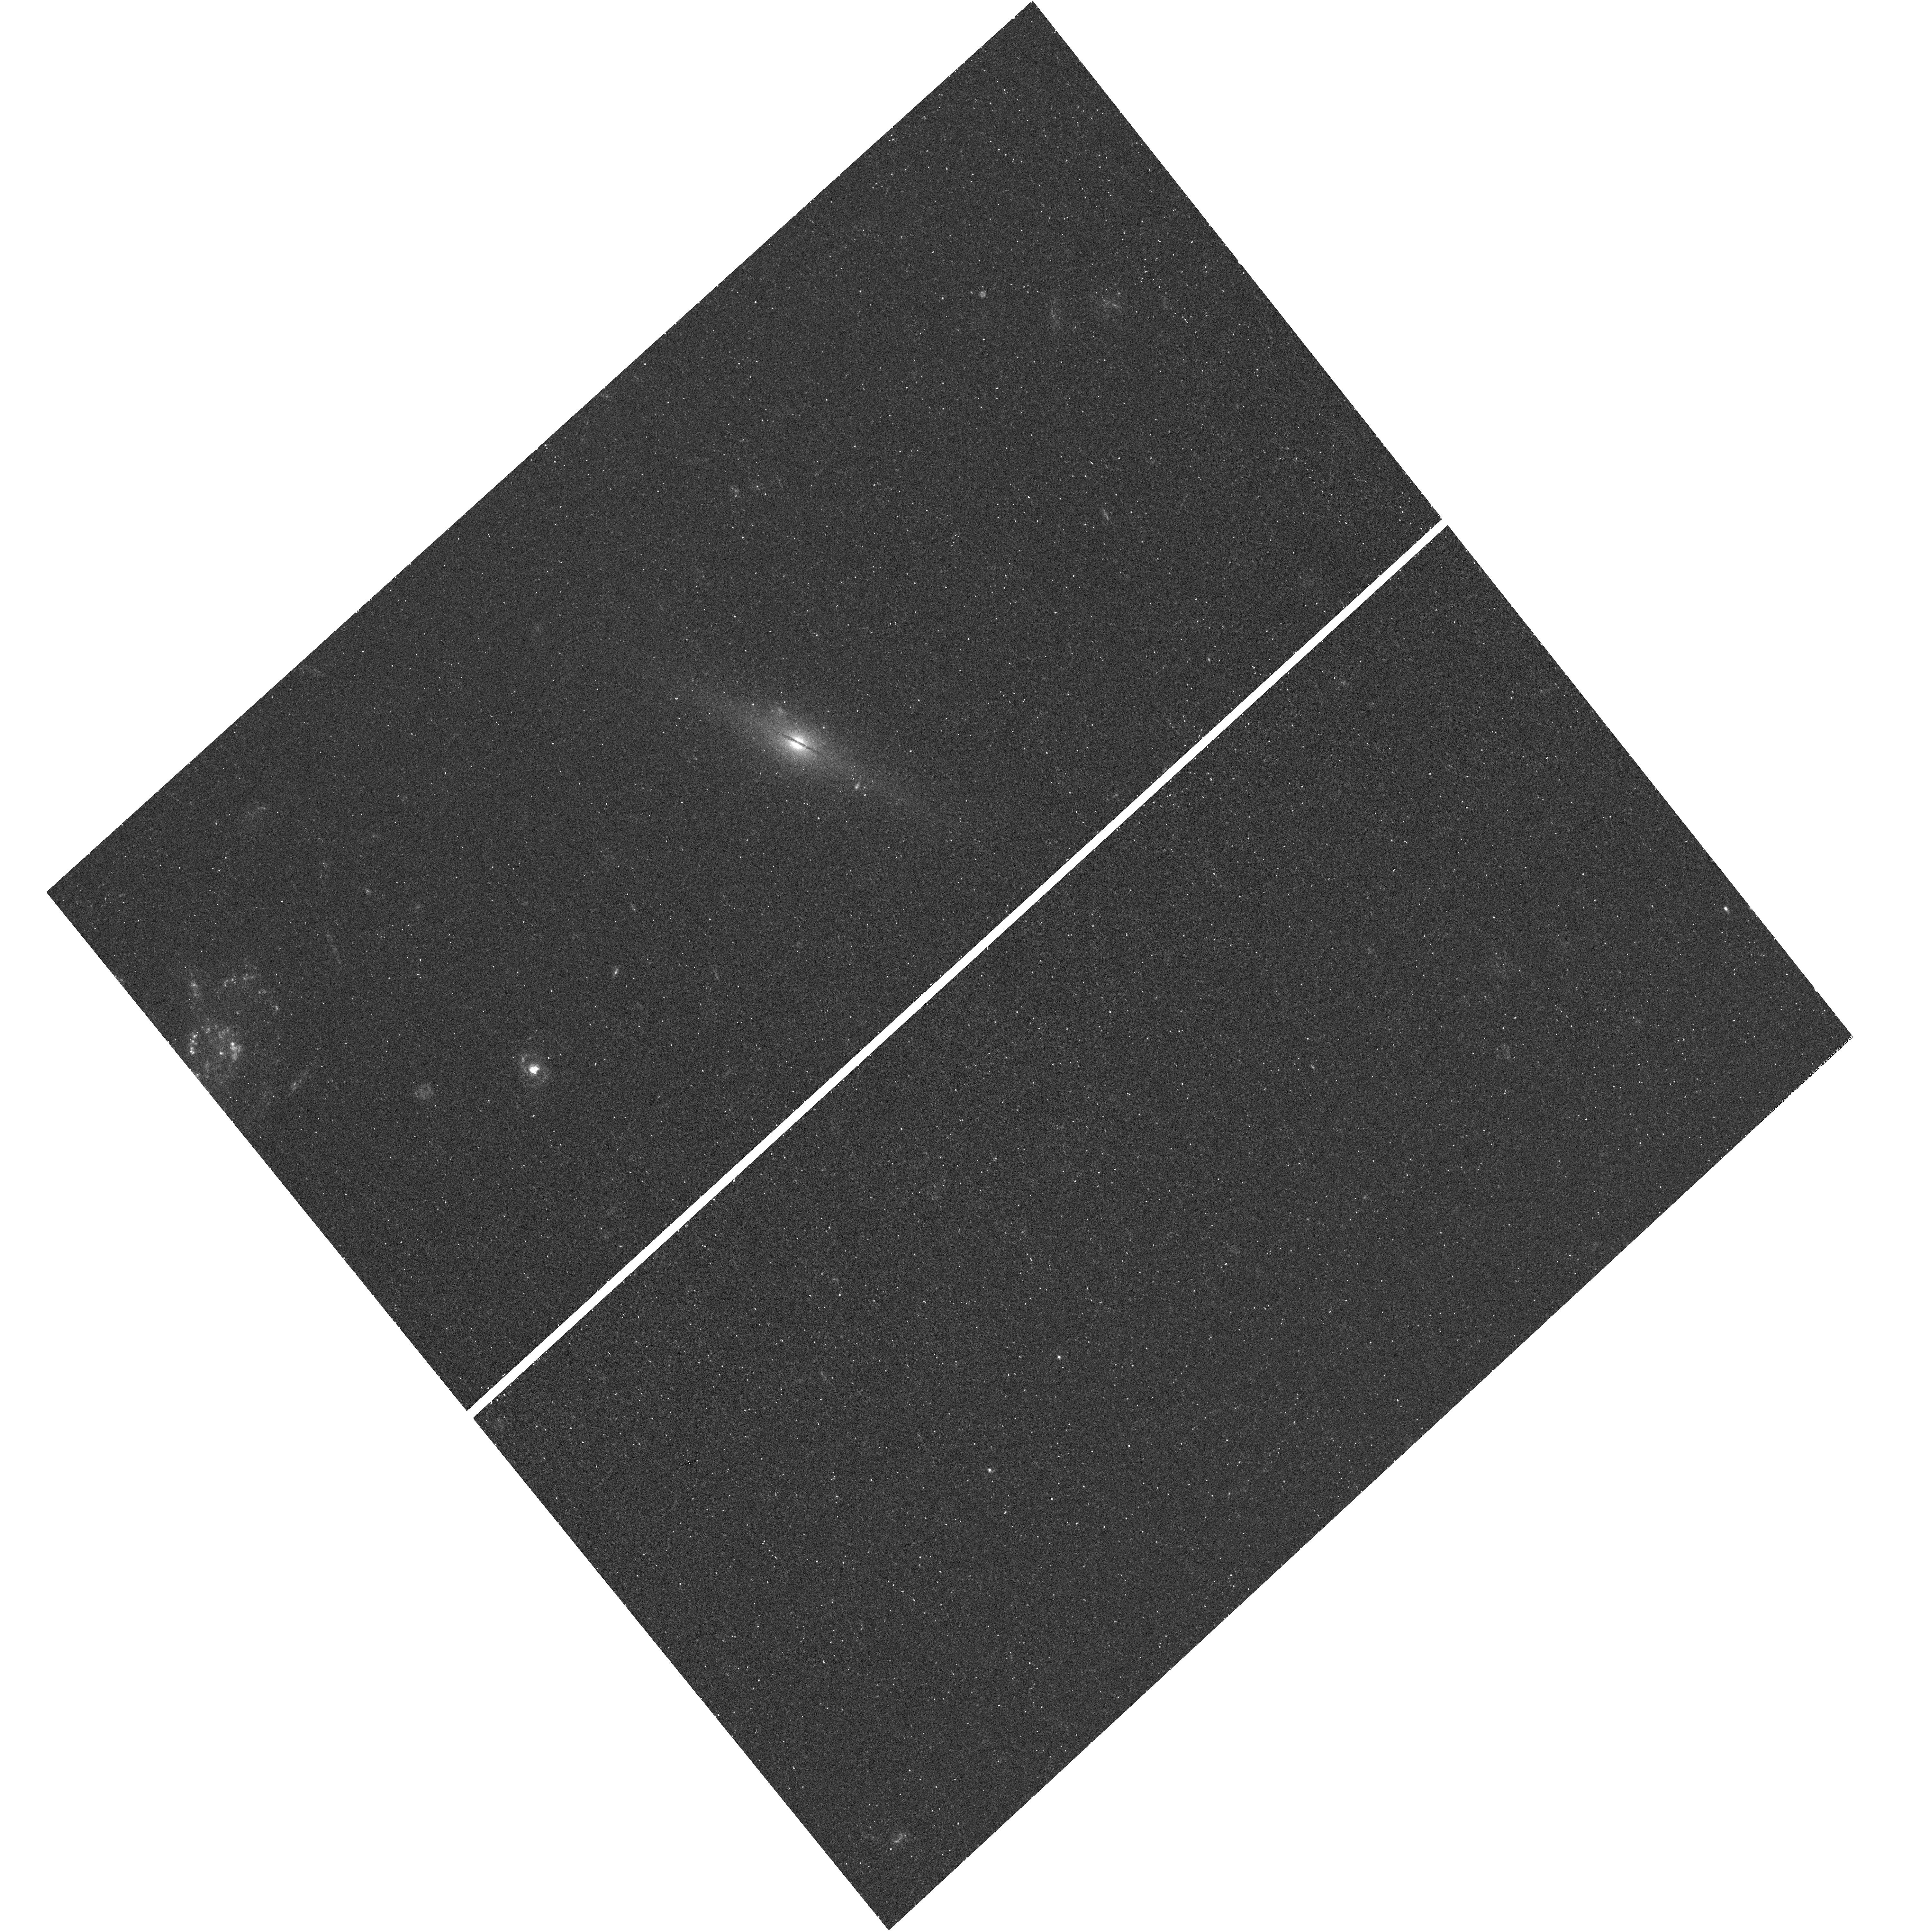
Target: HLX-1. Instrument: WFC3/UVIS. Filter: F300X. Exposure: 28 min. Observation ID: hst_12256_02_wfc3_uvis_f300x_ibix02

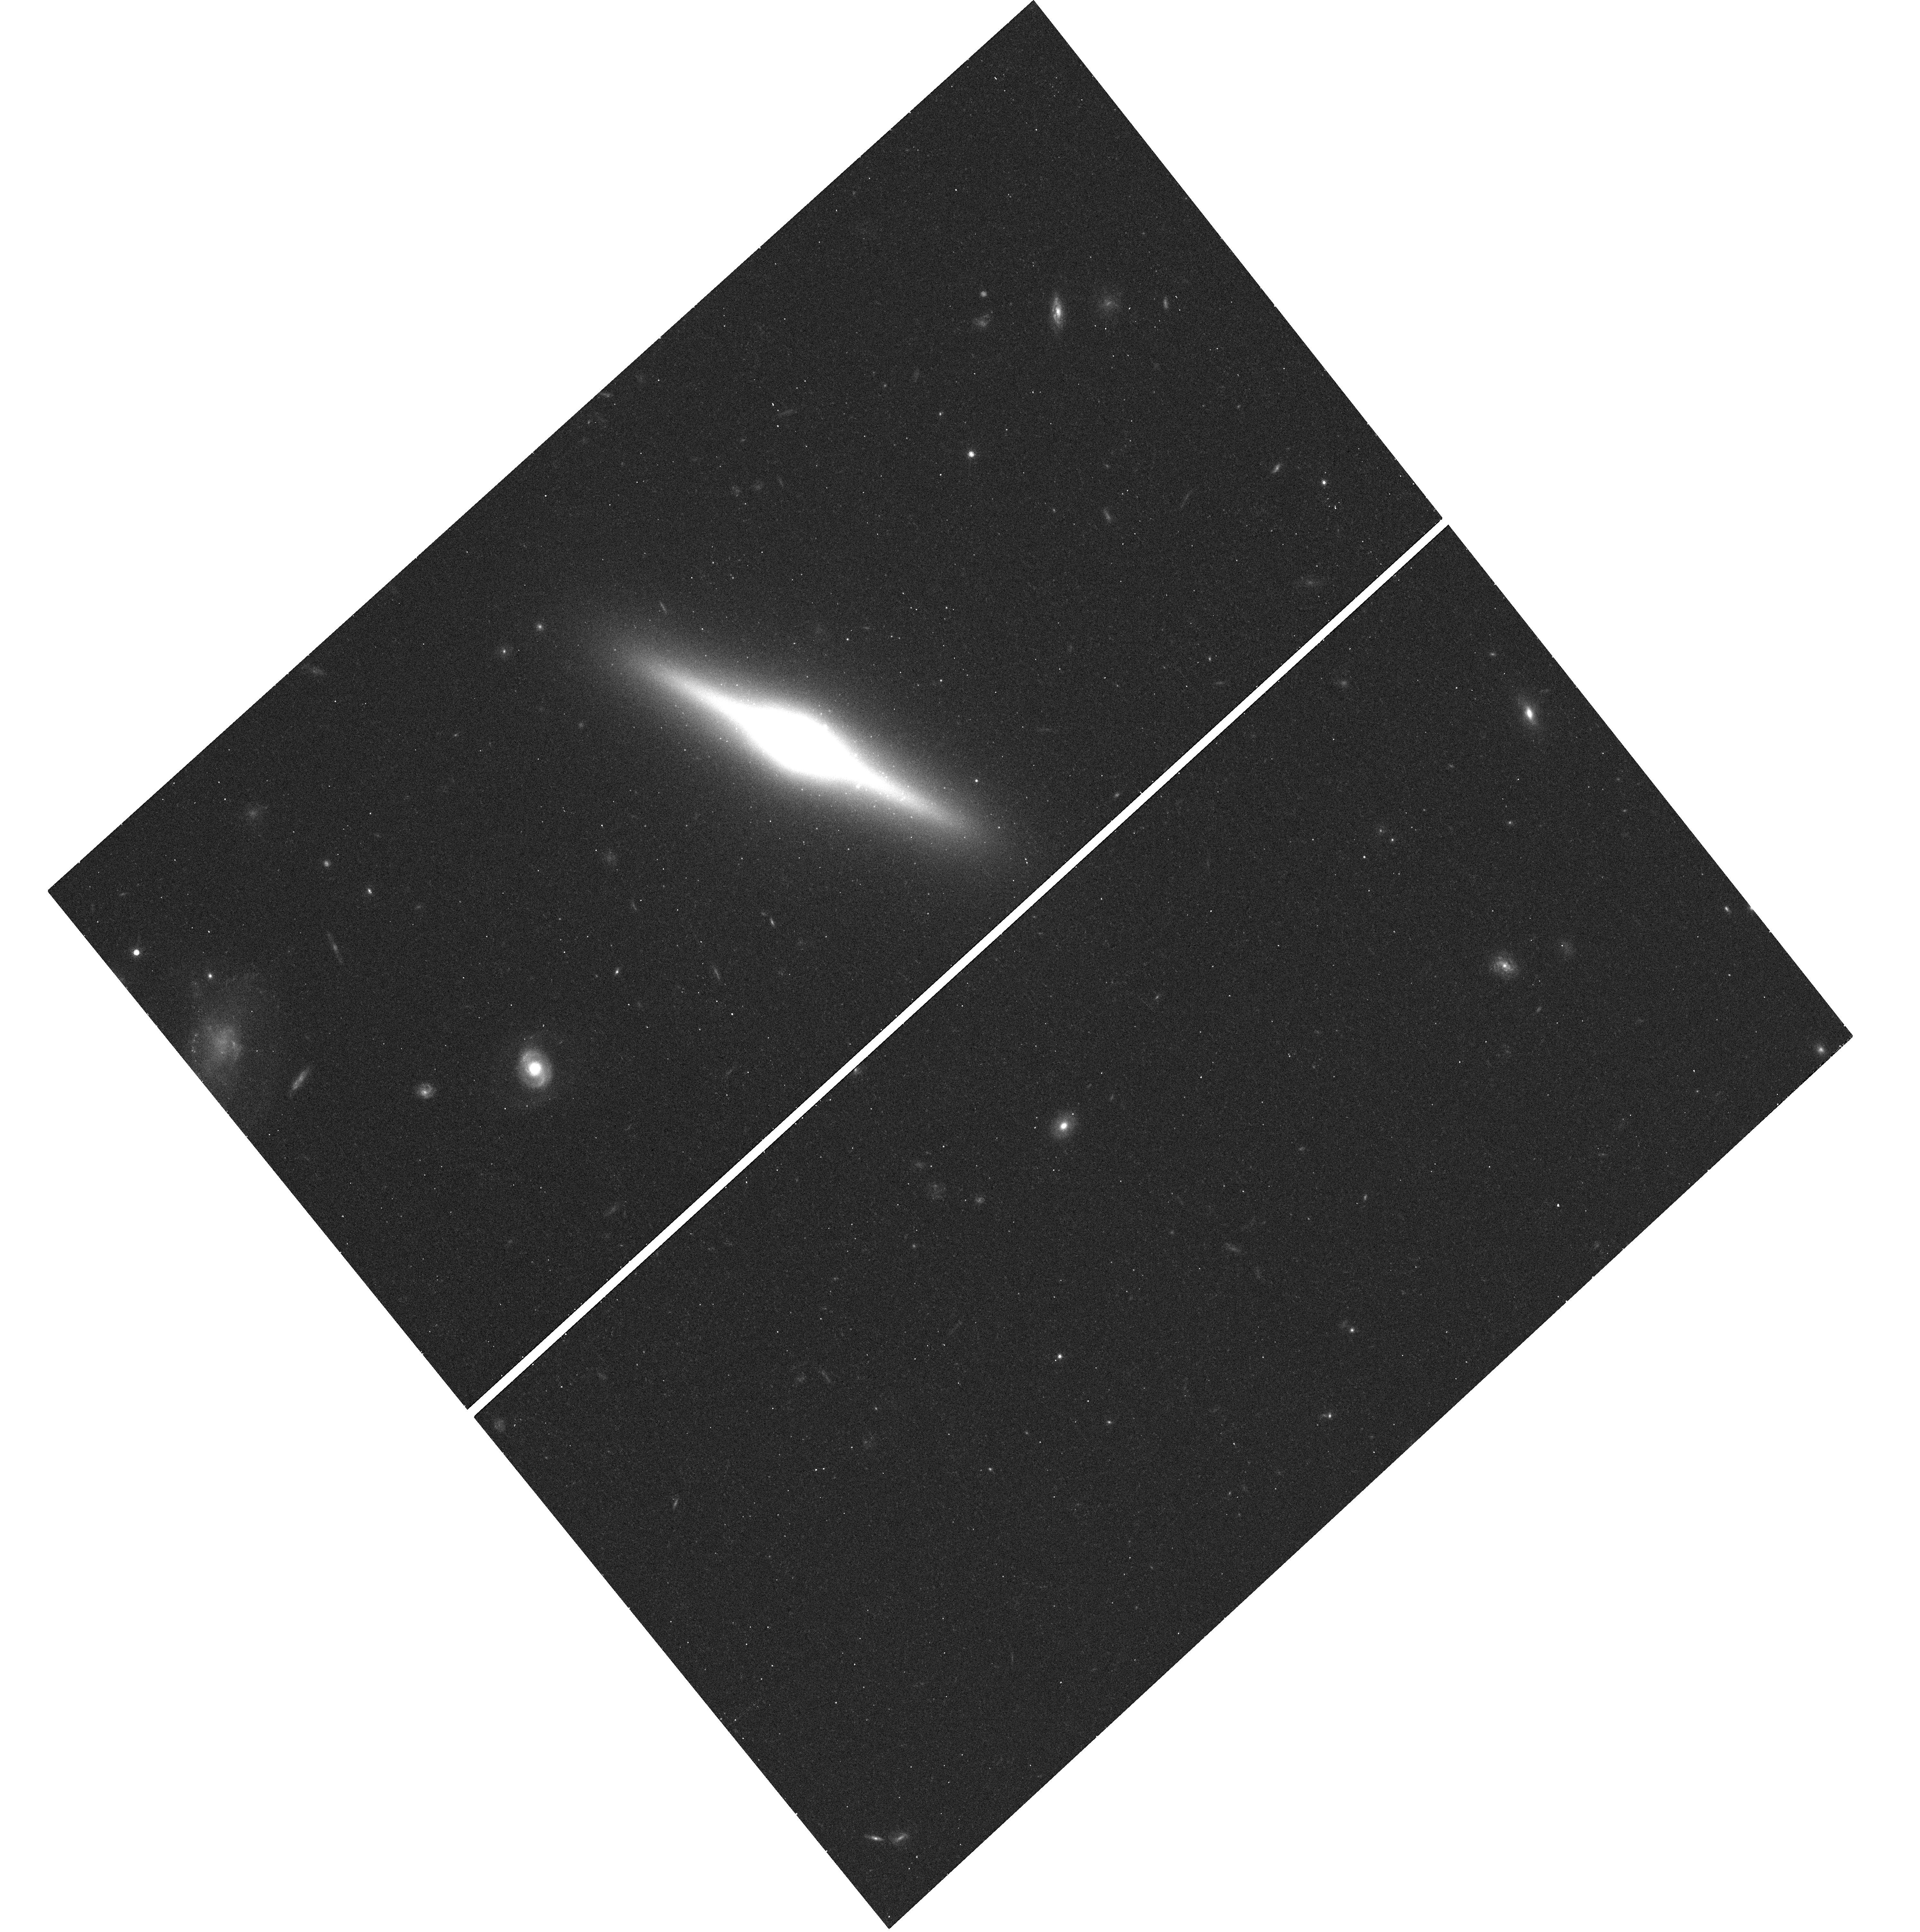
Target: HLX-1. Instrument: WFC3/UVIS. Filter: F775W. Exposure: 12 min. Observation ID: hst_12256_02_wfc3_uvis_f775w_ibix02

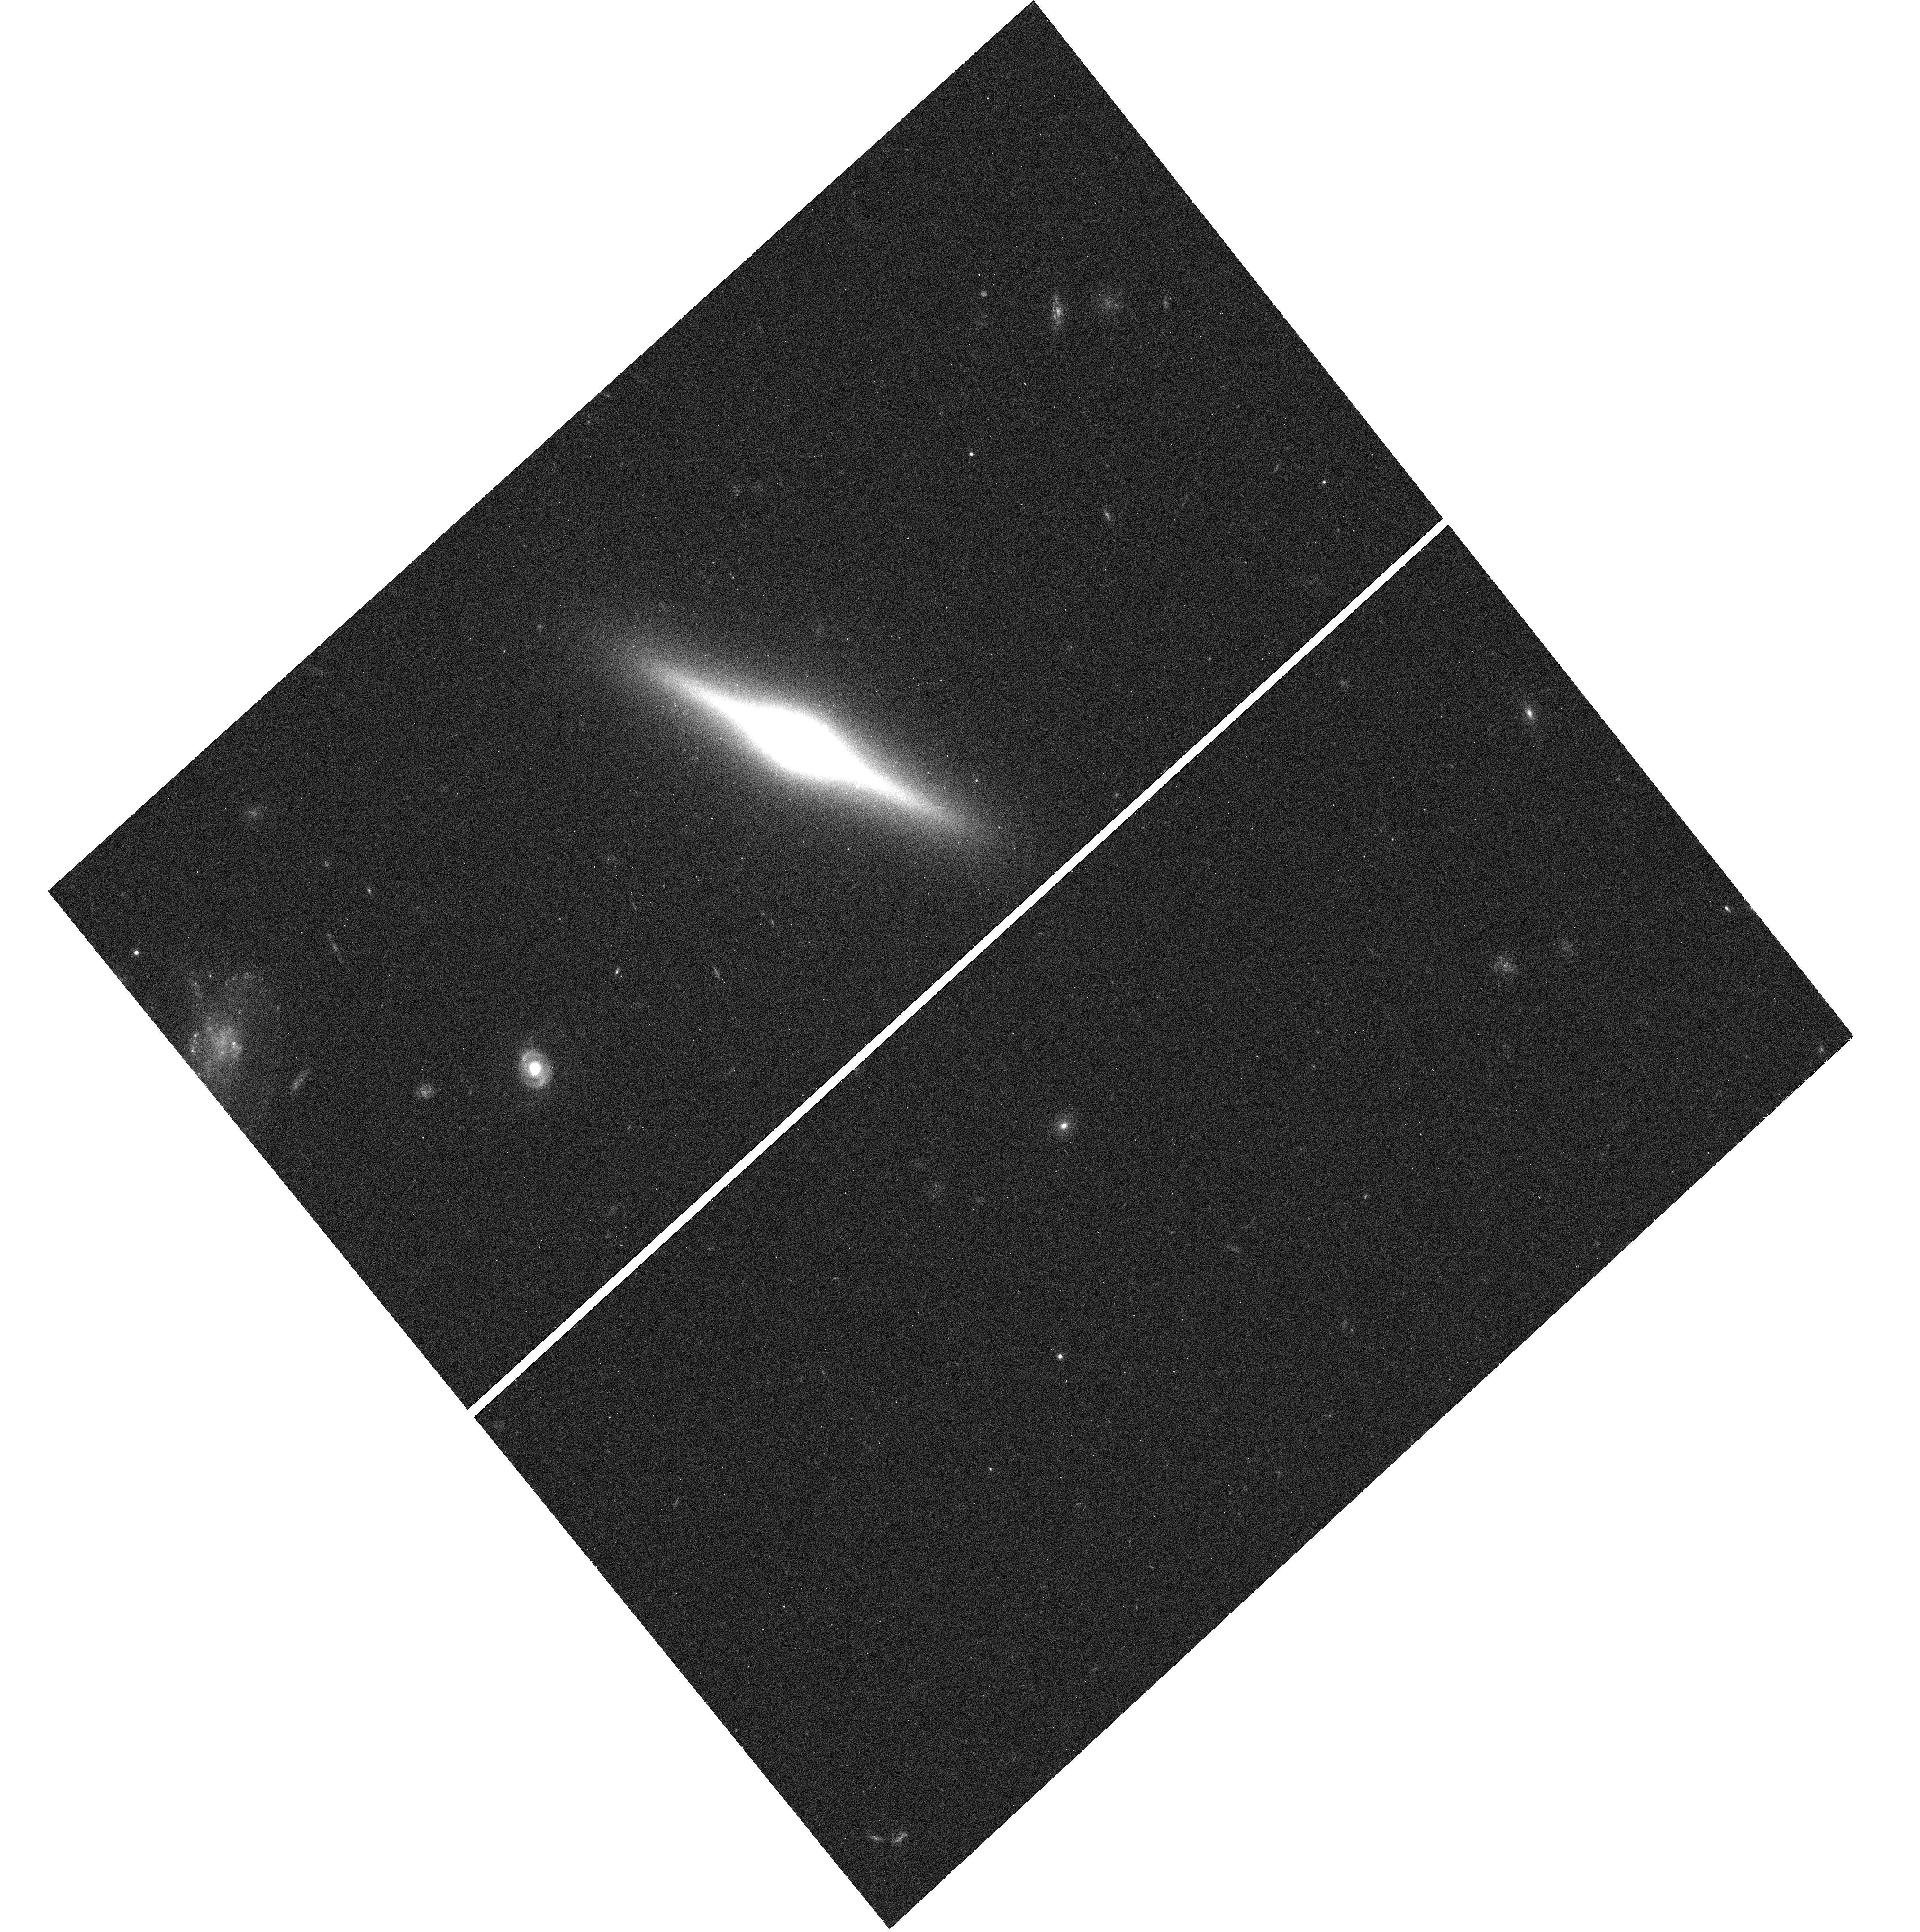
Target: HLX-1. Instrument: WFC3/UVIS. Filter: F555W. Exposure: 12 min. Observation ID: hst_12256_02_wfc3_uvis_f555w_ibix02

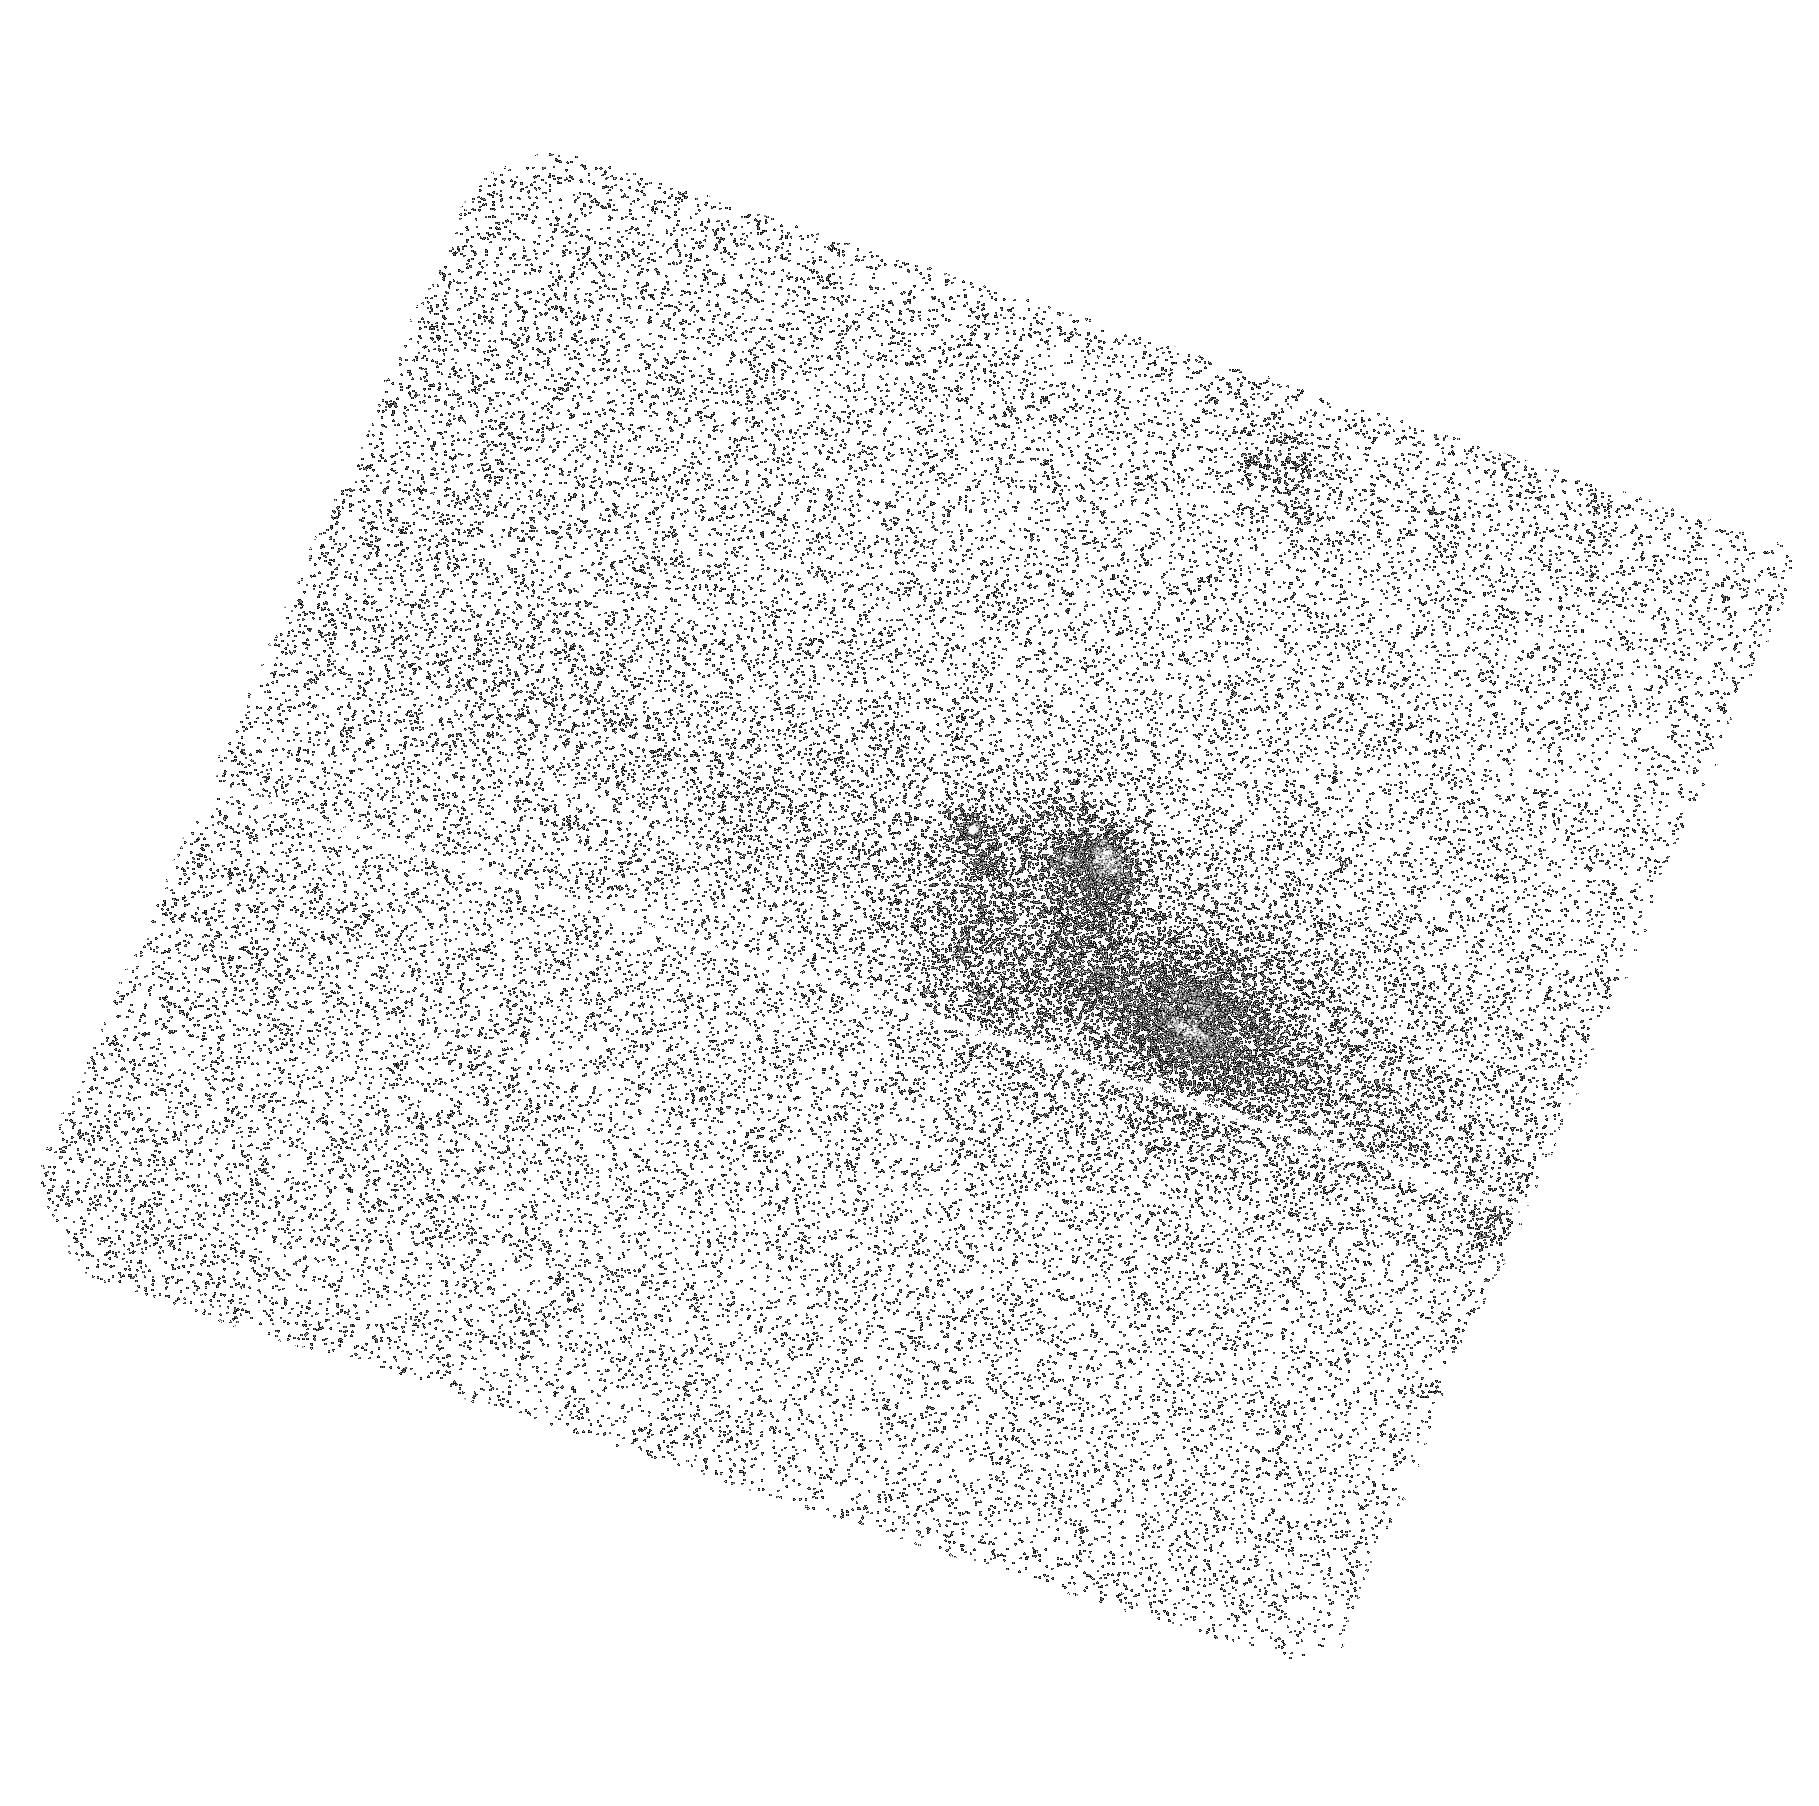
Target: HLX-1. Instrument: ACS/SBC. Filter: F140LP. Exposure: 41 min. Observation ID: hst_12256_01_acs_sbc_f140lp_jbix01

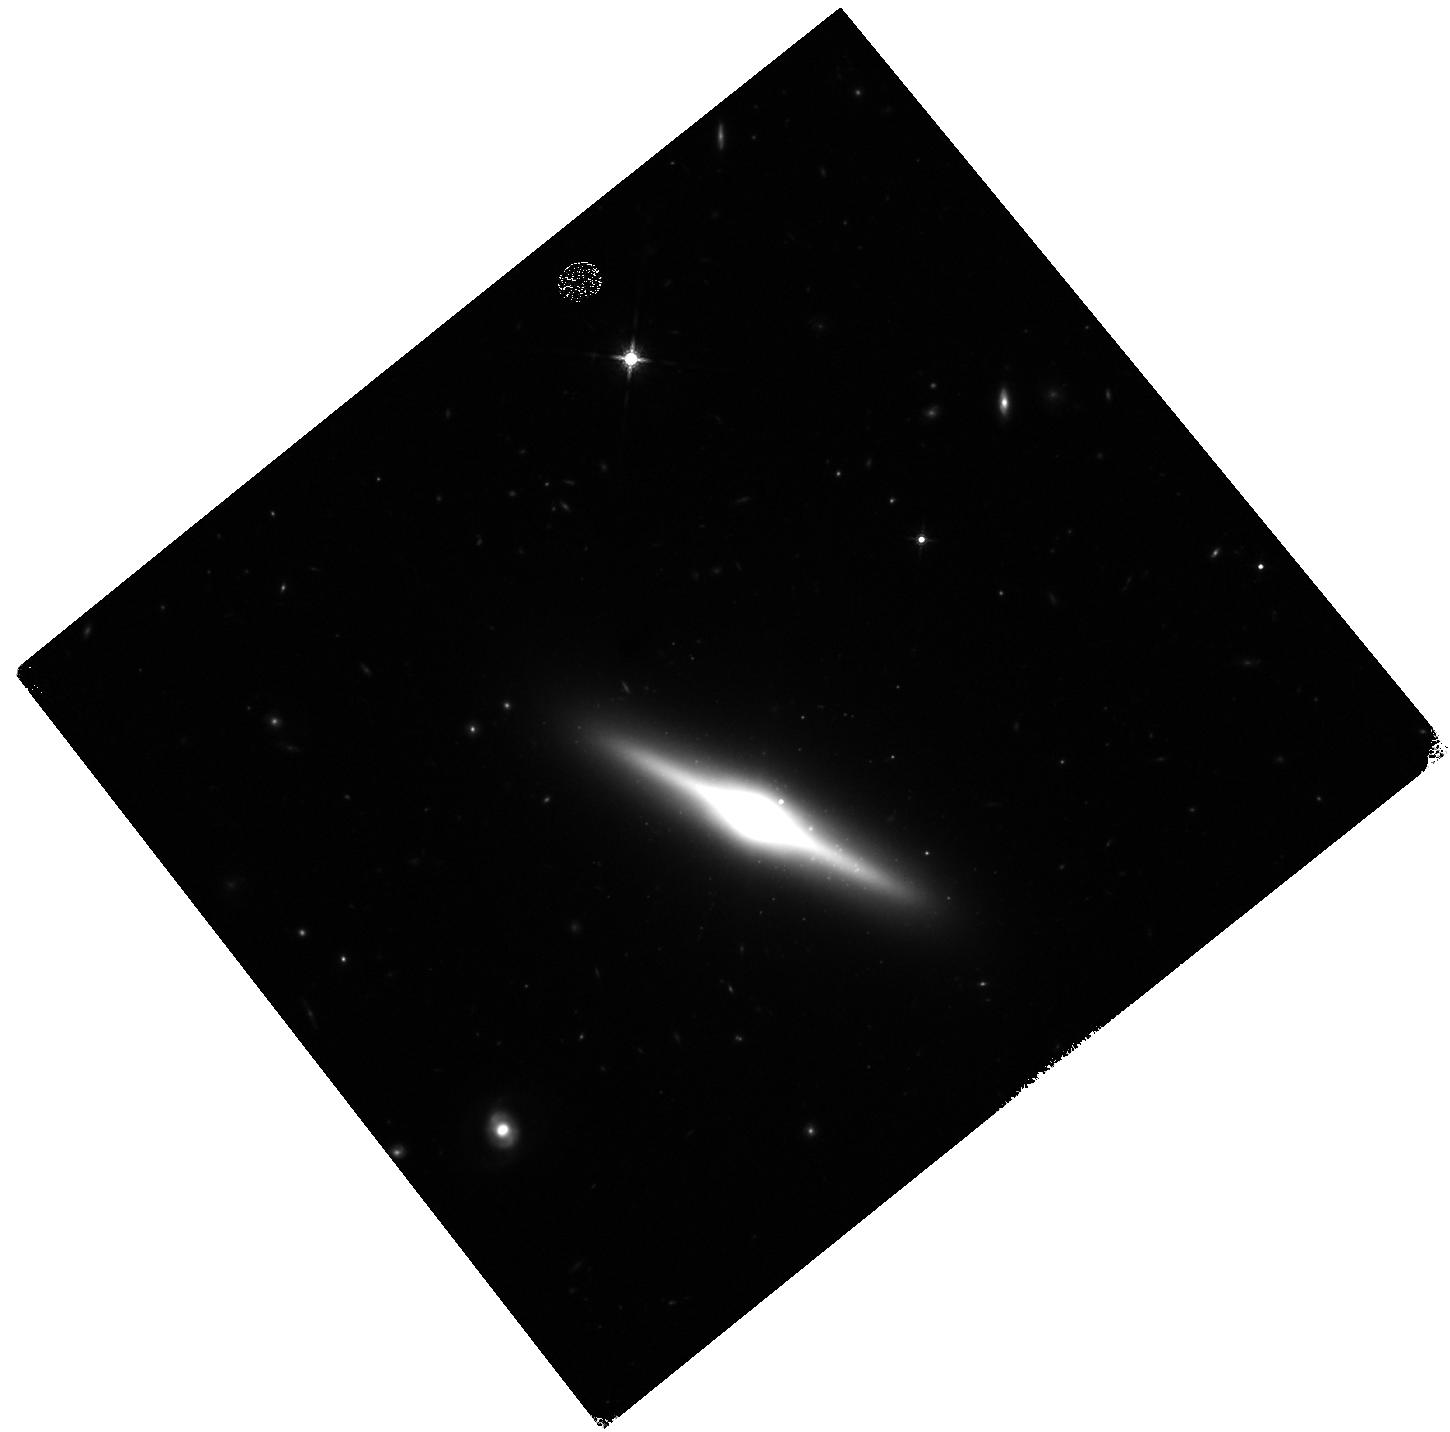
Target: HLX-1. Instrument: WFC3/IR. Filter: F160W. Exposure: 13 min. Observation ID: hst_12256_02_wfc3_ir_f160w_ibix02

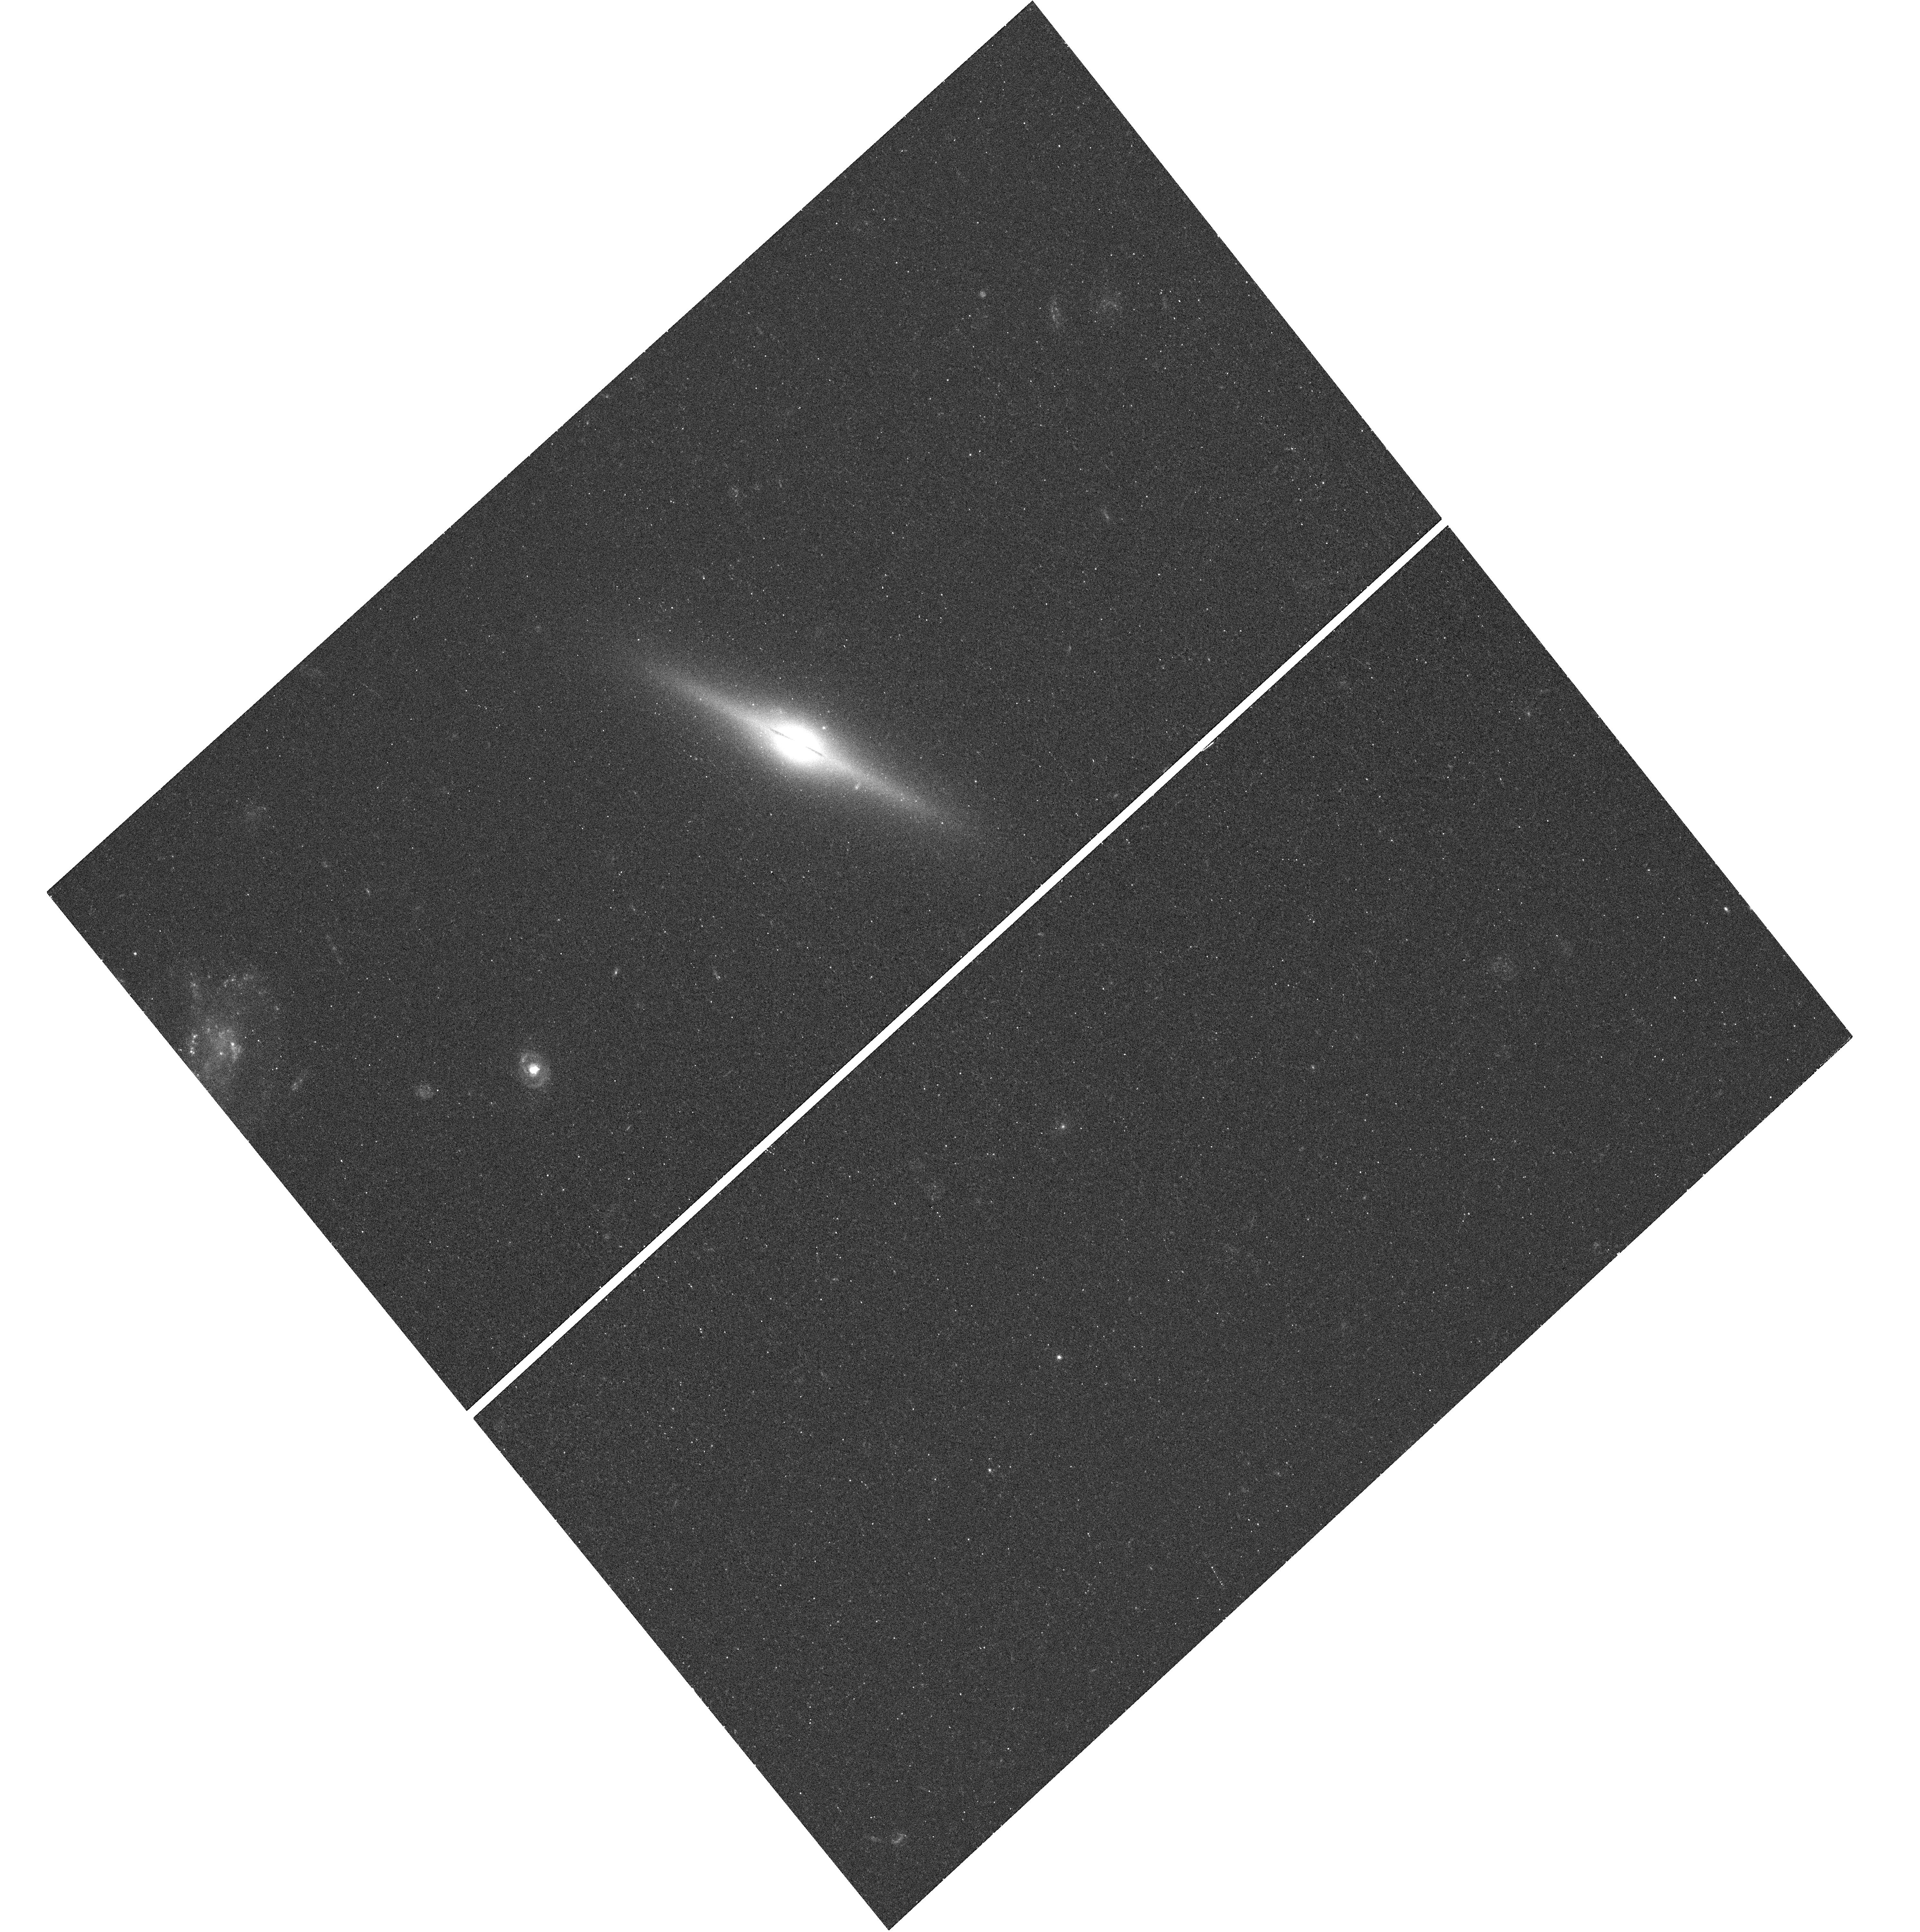
Target: HLX-1. Instrument: WFC3/UVIS. Filter: F390W. Exposure: 12 min. Observation ID: hst_12256_02_wfc3_uvis_f390w_ibix02

The Ultraviolet and Optical Counterparts of the Intermediate Mass Black Hole Candidate ESO 243-49 HLX-1 (PI: Farrell, Sean A.)

We request imaging observations of the record breaking hyper-luminous X-ray source and intermediate mass black hole candidate HLX-1 in the galaxy ESO 243-49, in order to investigate the nature of recent detections of UV emission and an optical counterpart. HLX-1 is currently the best candidate for an intermediate mass black hole, the possible building blocks of super-massive black holes found in the centres of galaxies. UV emission possibly associated with the X-ray source position was recently detected in lower resolution observations with the Swift and GALEX satellites. If this emission can be tied to HLX-1 and is point-like in nature, it will likely be dominated by emission from a hot accretion disc. By obtaining UV photometry we will be able to place constraints upon the temperature of the disc and therefore the mass of the black hole. The optical counterpart may be related to disc emission, though it is also possible that it is associated with a globular cluster or nucleated dwarf galaxy. By obtaining photometry of the counterpart in near-infrared to UV wavelengths we will be able to construct a broad-band SED, which will allow us to place firm constraints on the environment around this intriguing object.